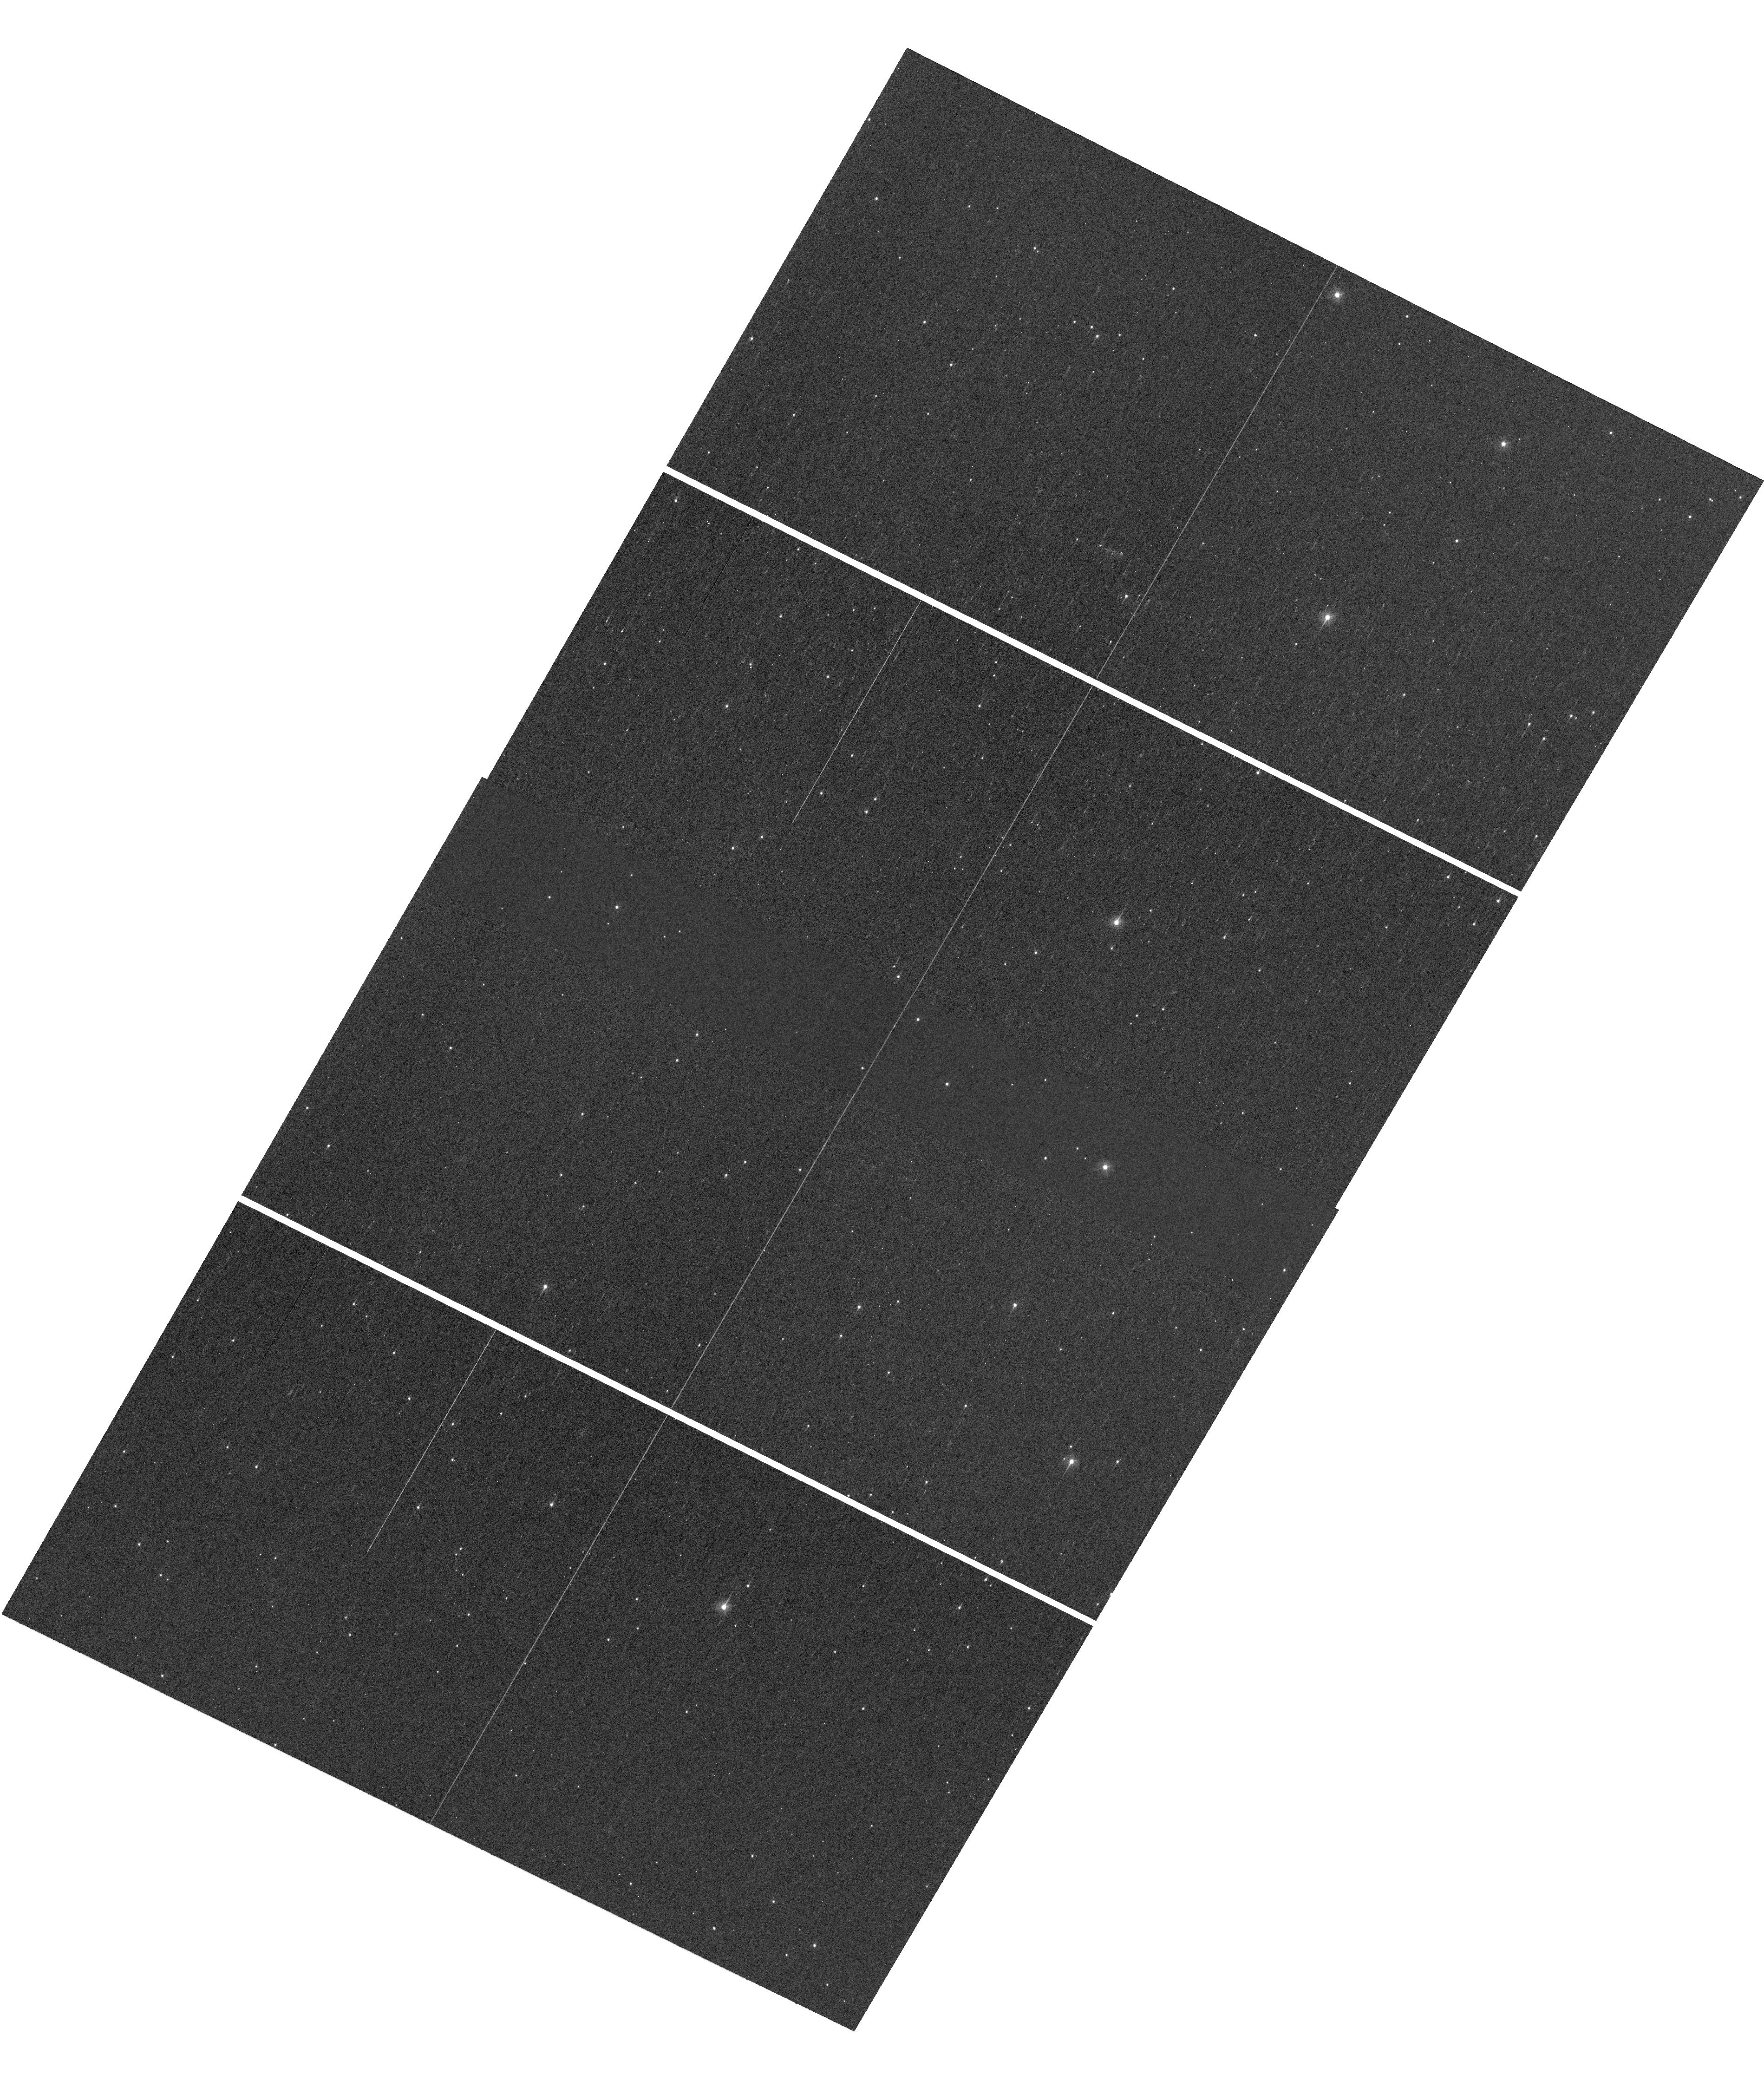
Target: M4
Instrument: WFC3/UVIS
Filter: F336W
Exposure: 2 min
Observation ID: hst_16277_01_wfc3_uvis_f336w_ie9y01

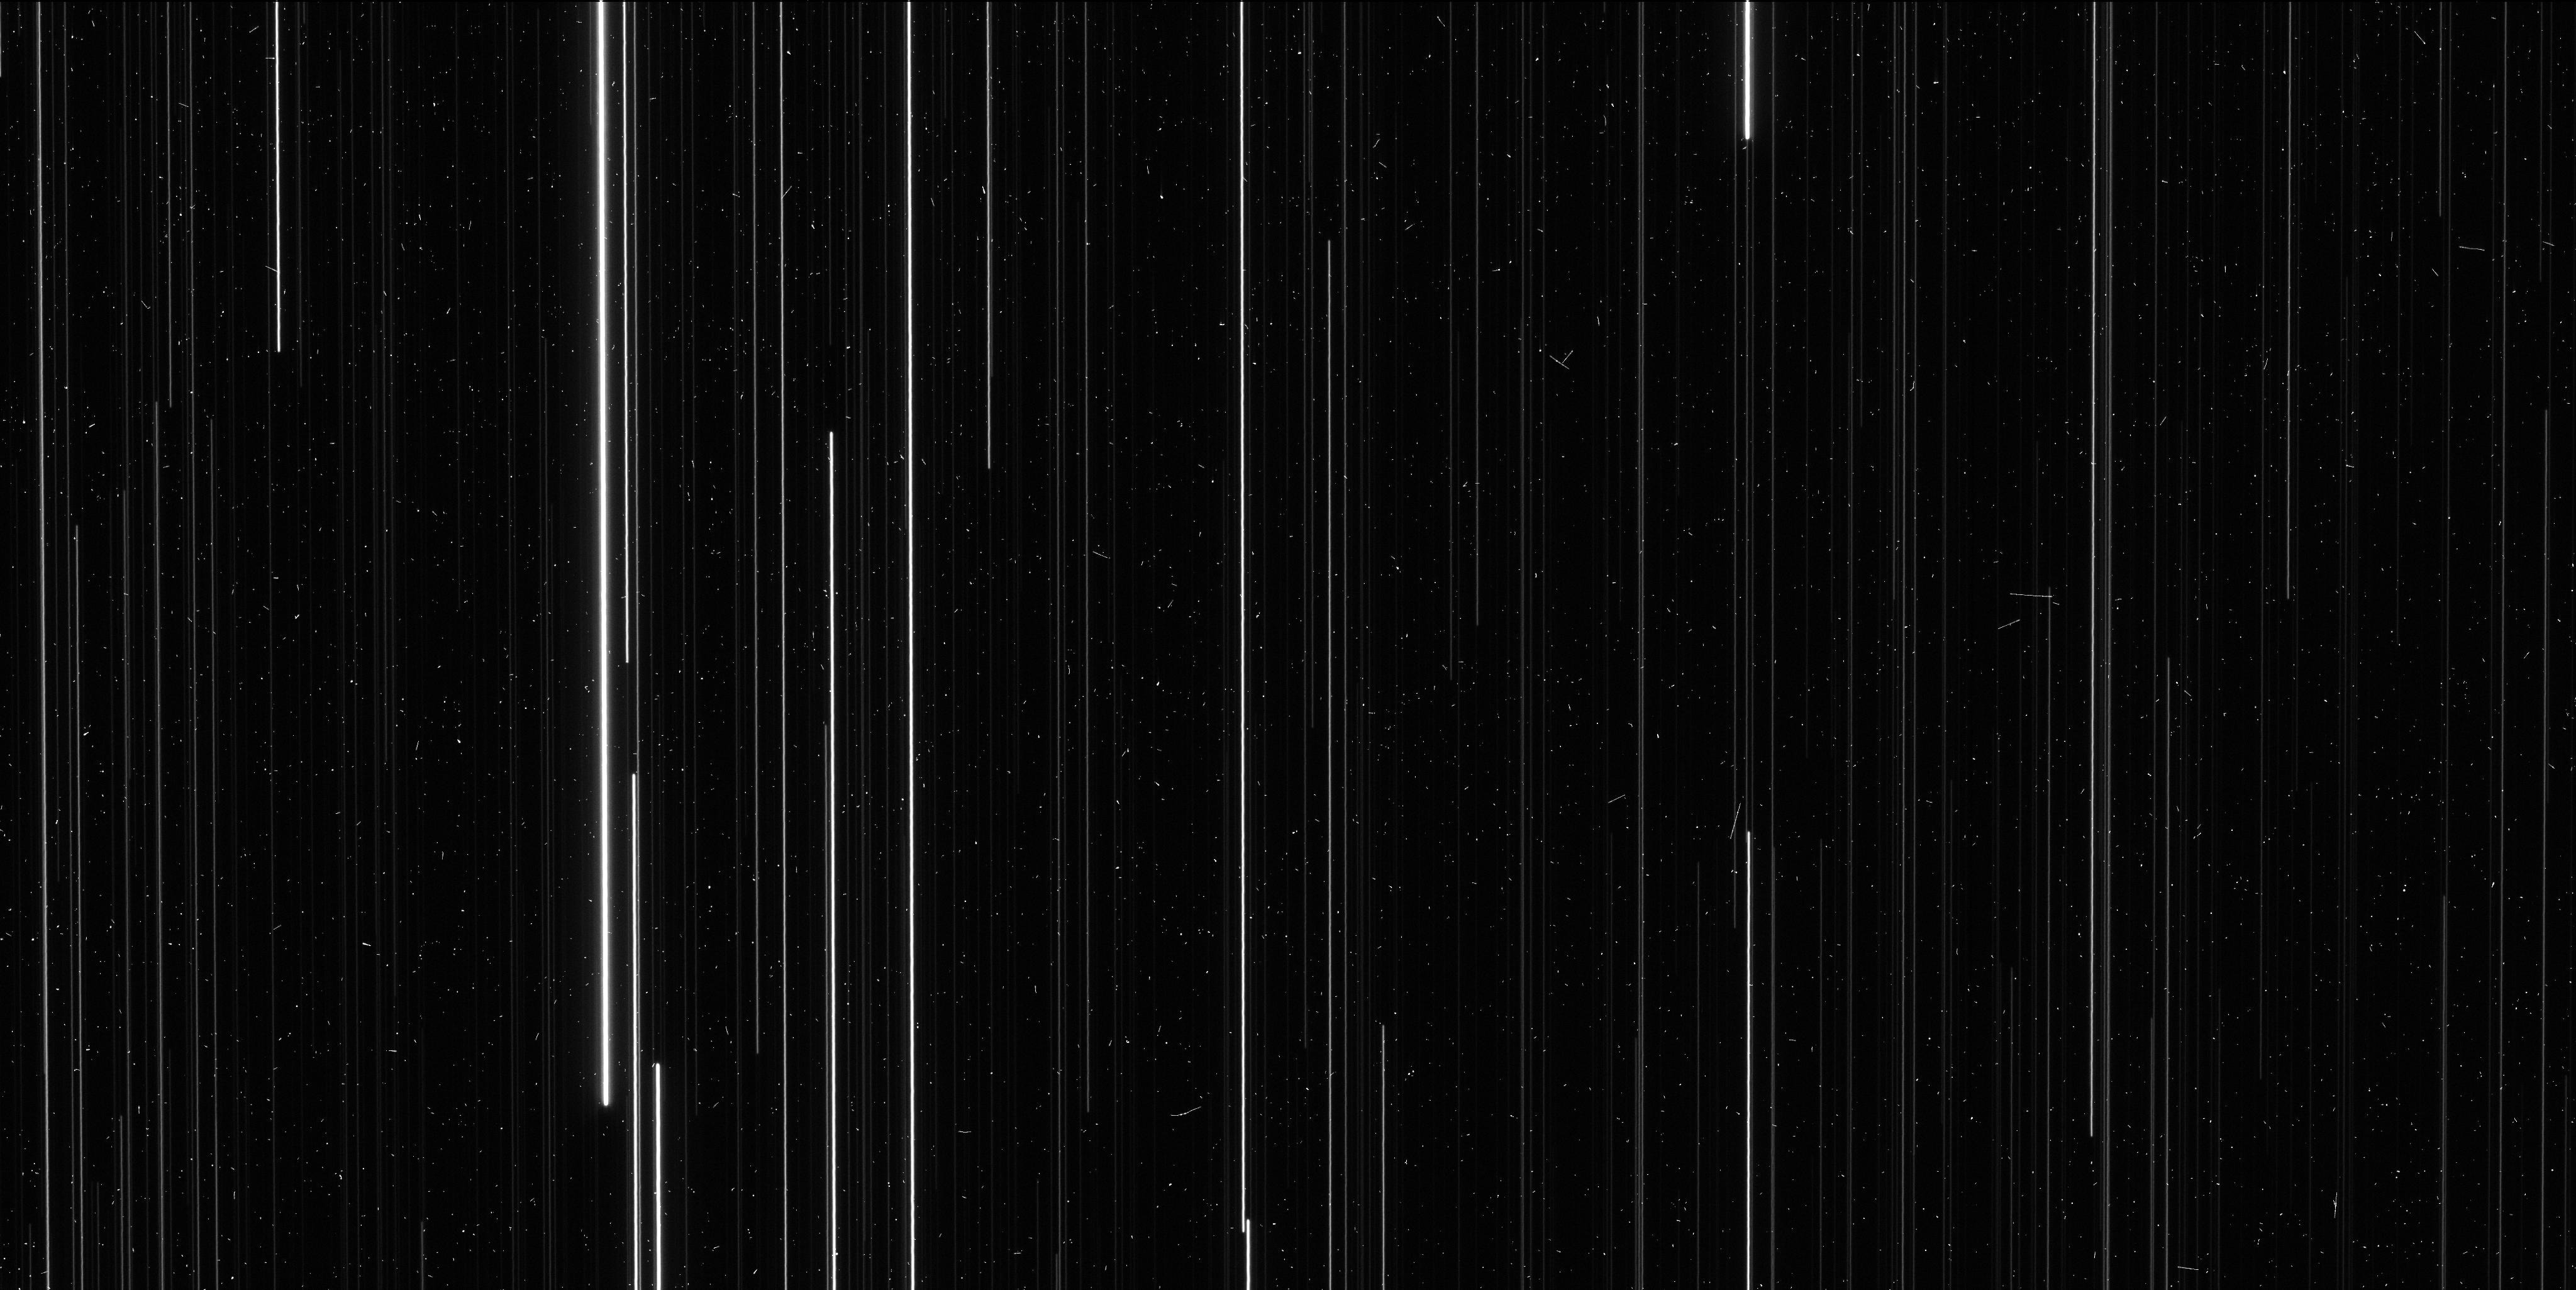
Target: M4
Instrument: WFC3/UVIS
Filter: F606W
Exposure: 6 min
Observation ID: ie9y01hoq

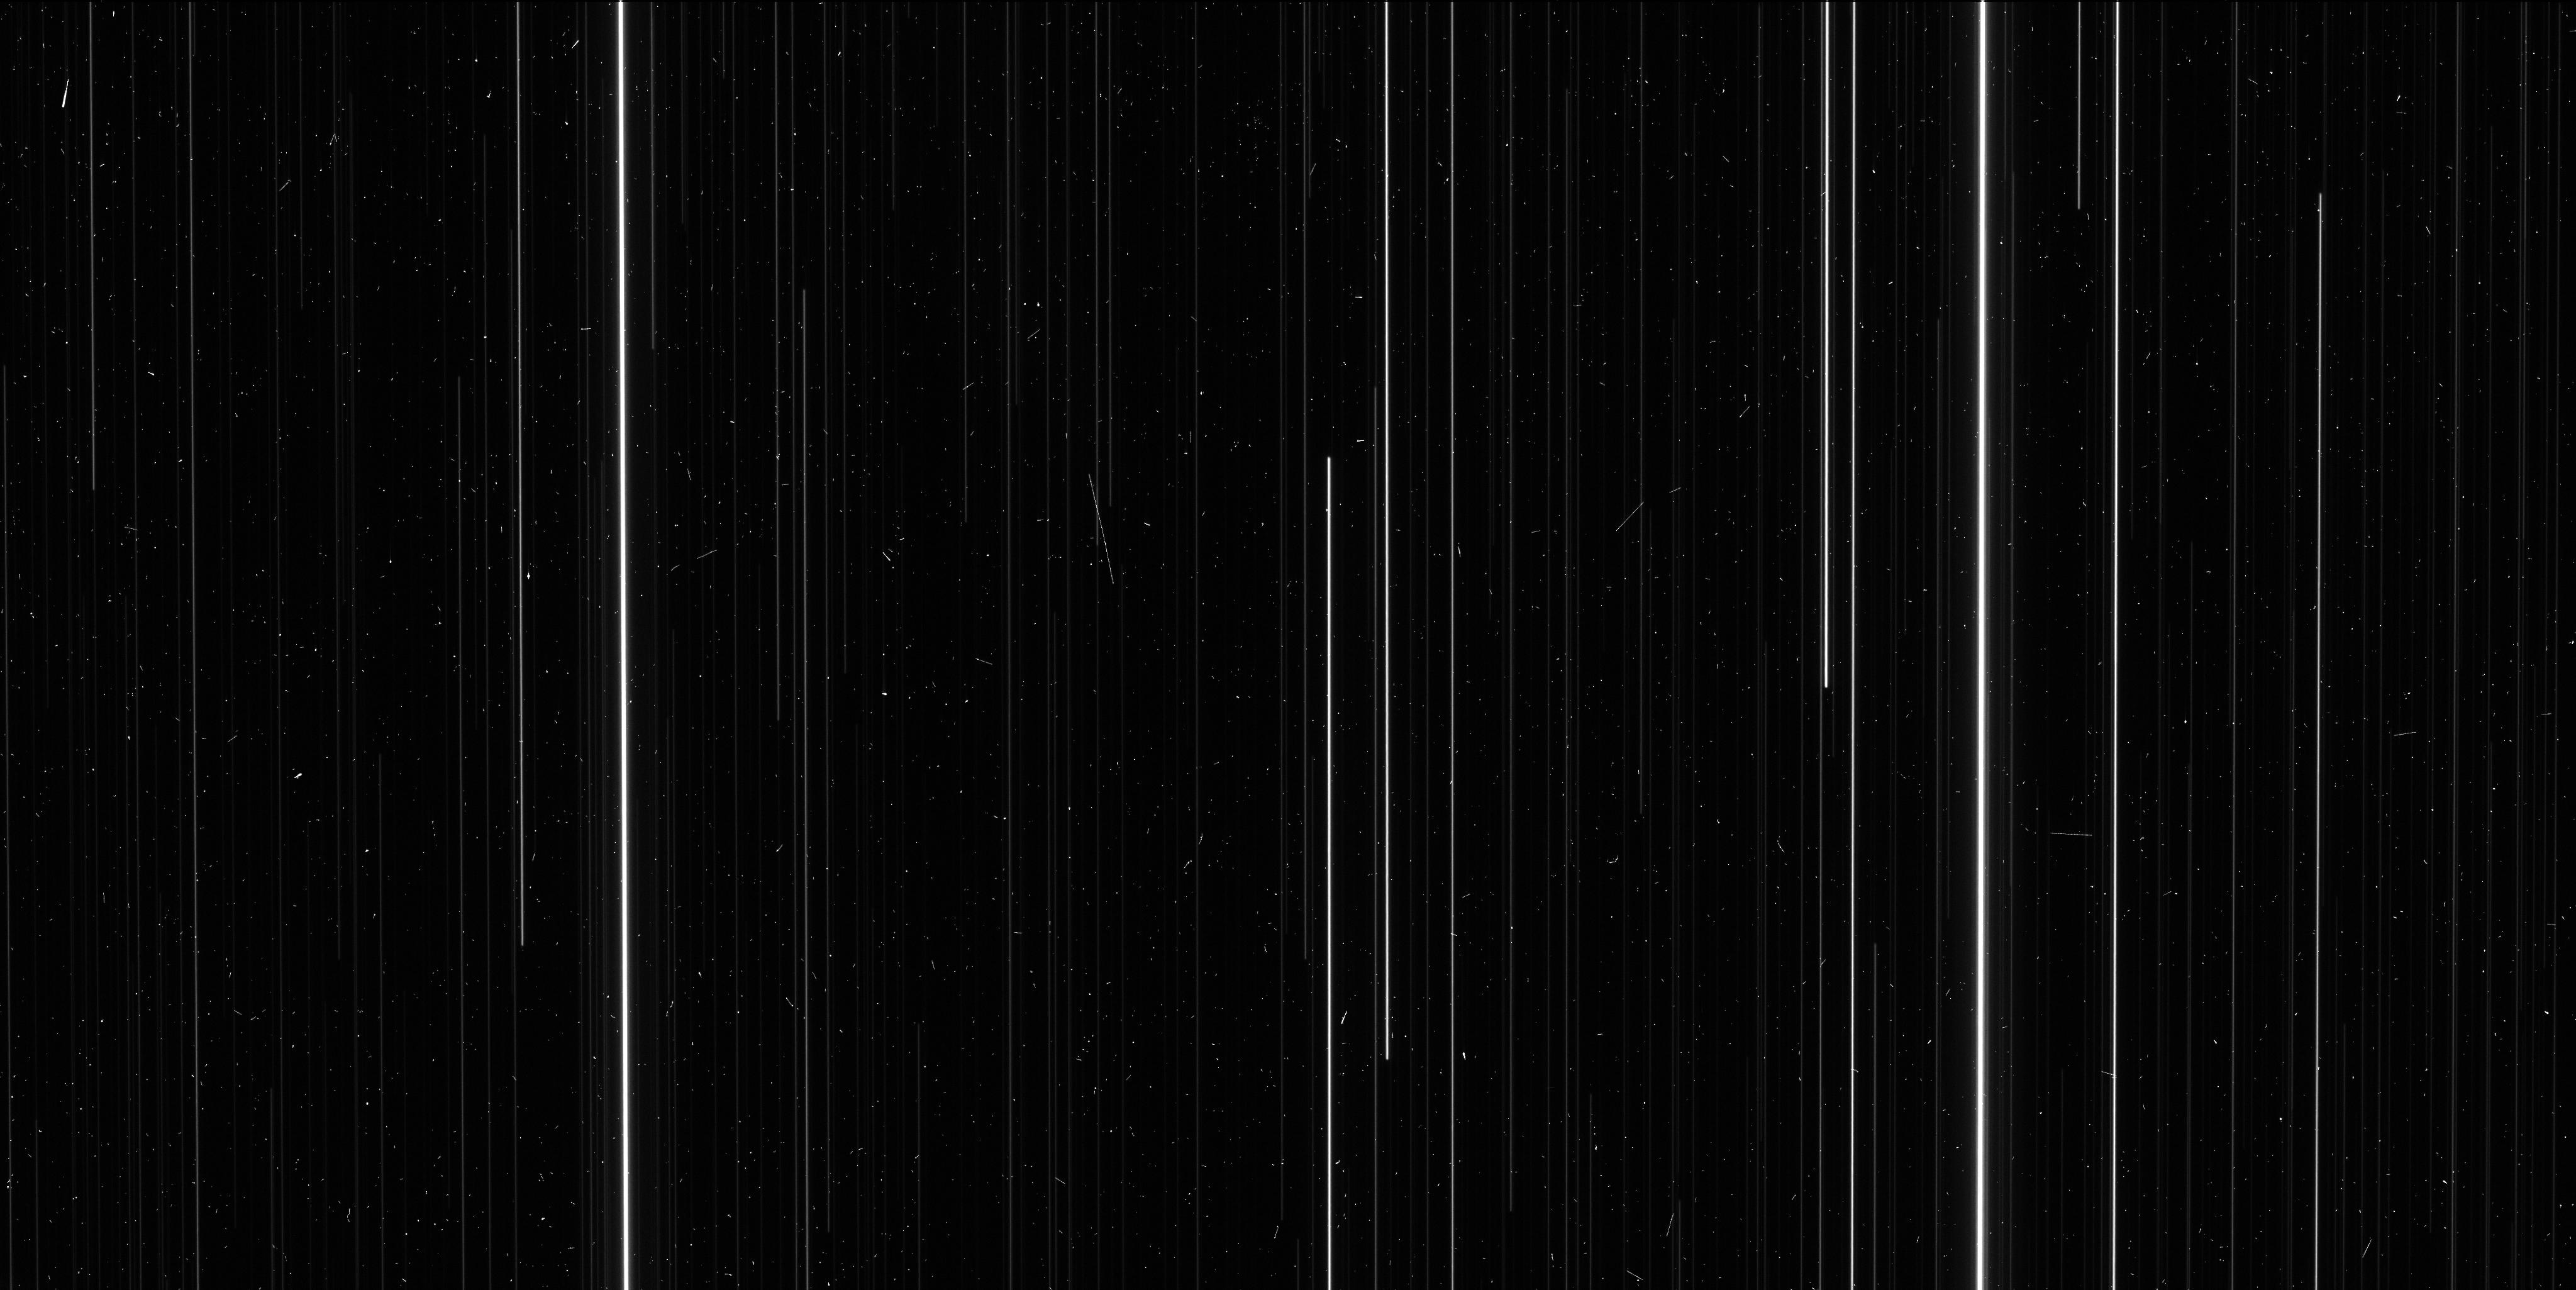
Target: M4
Instrument: WFC3/UVIS
Filter: F606W
Exposure: 6 min
Observation ID: ie9y03jdq

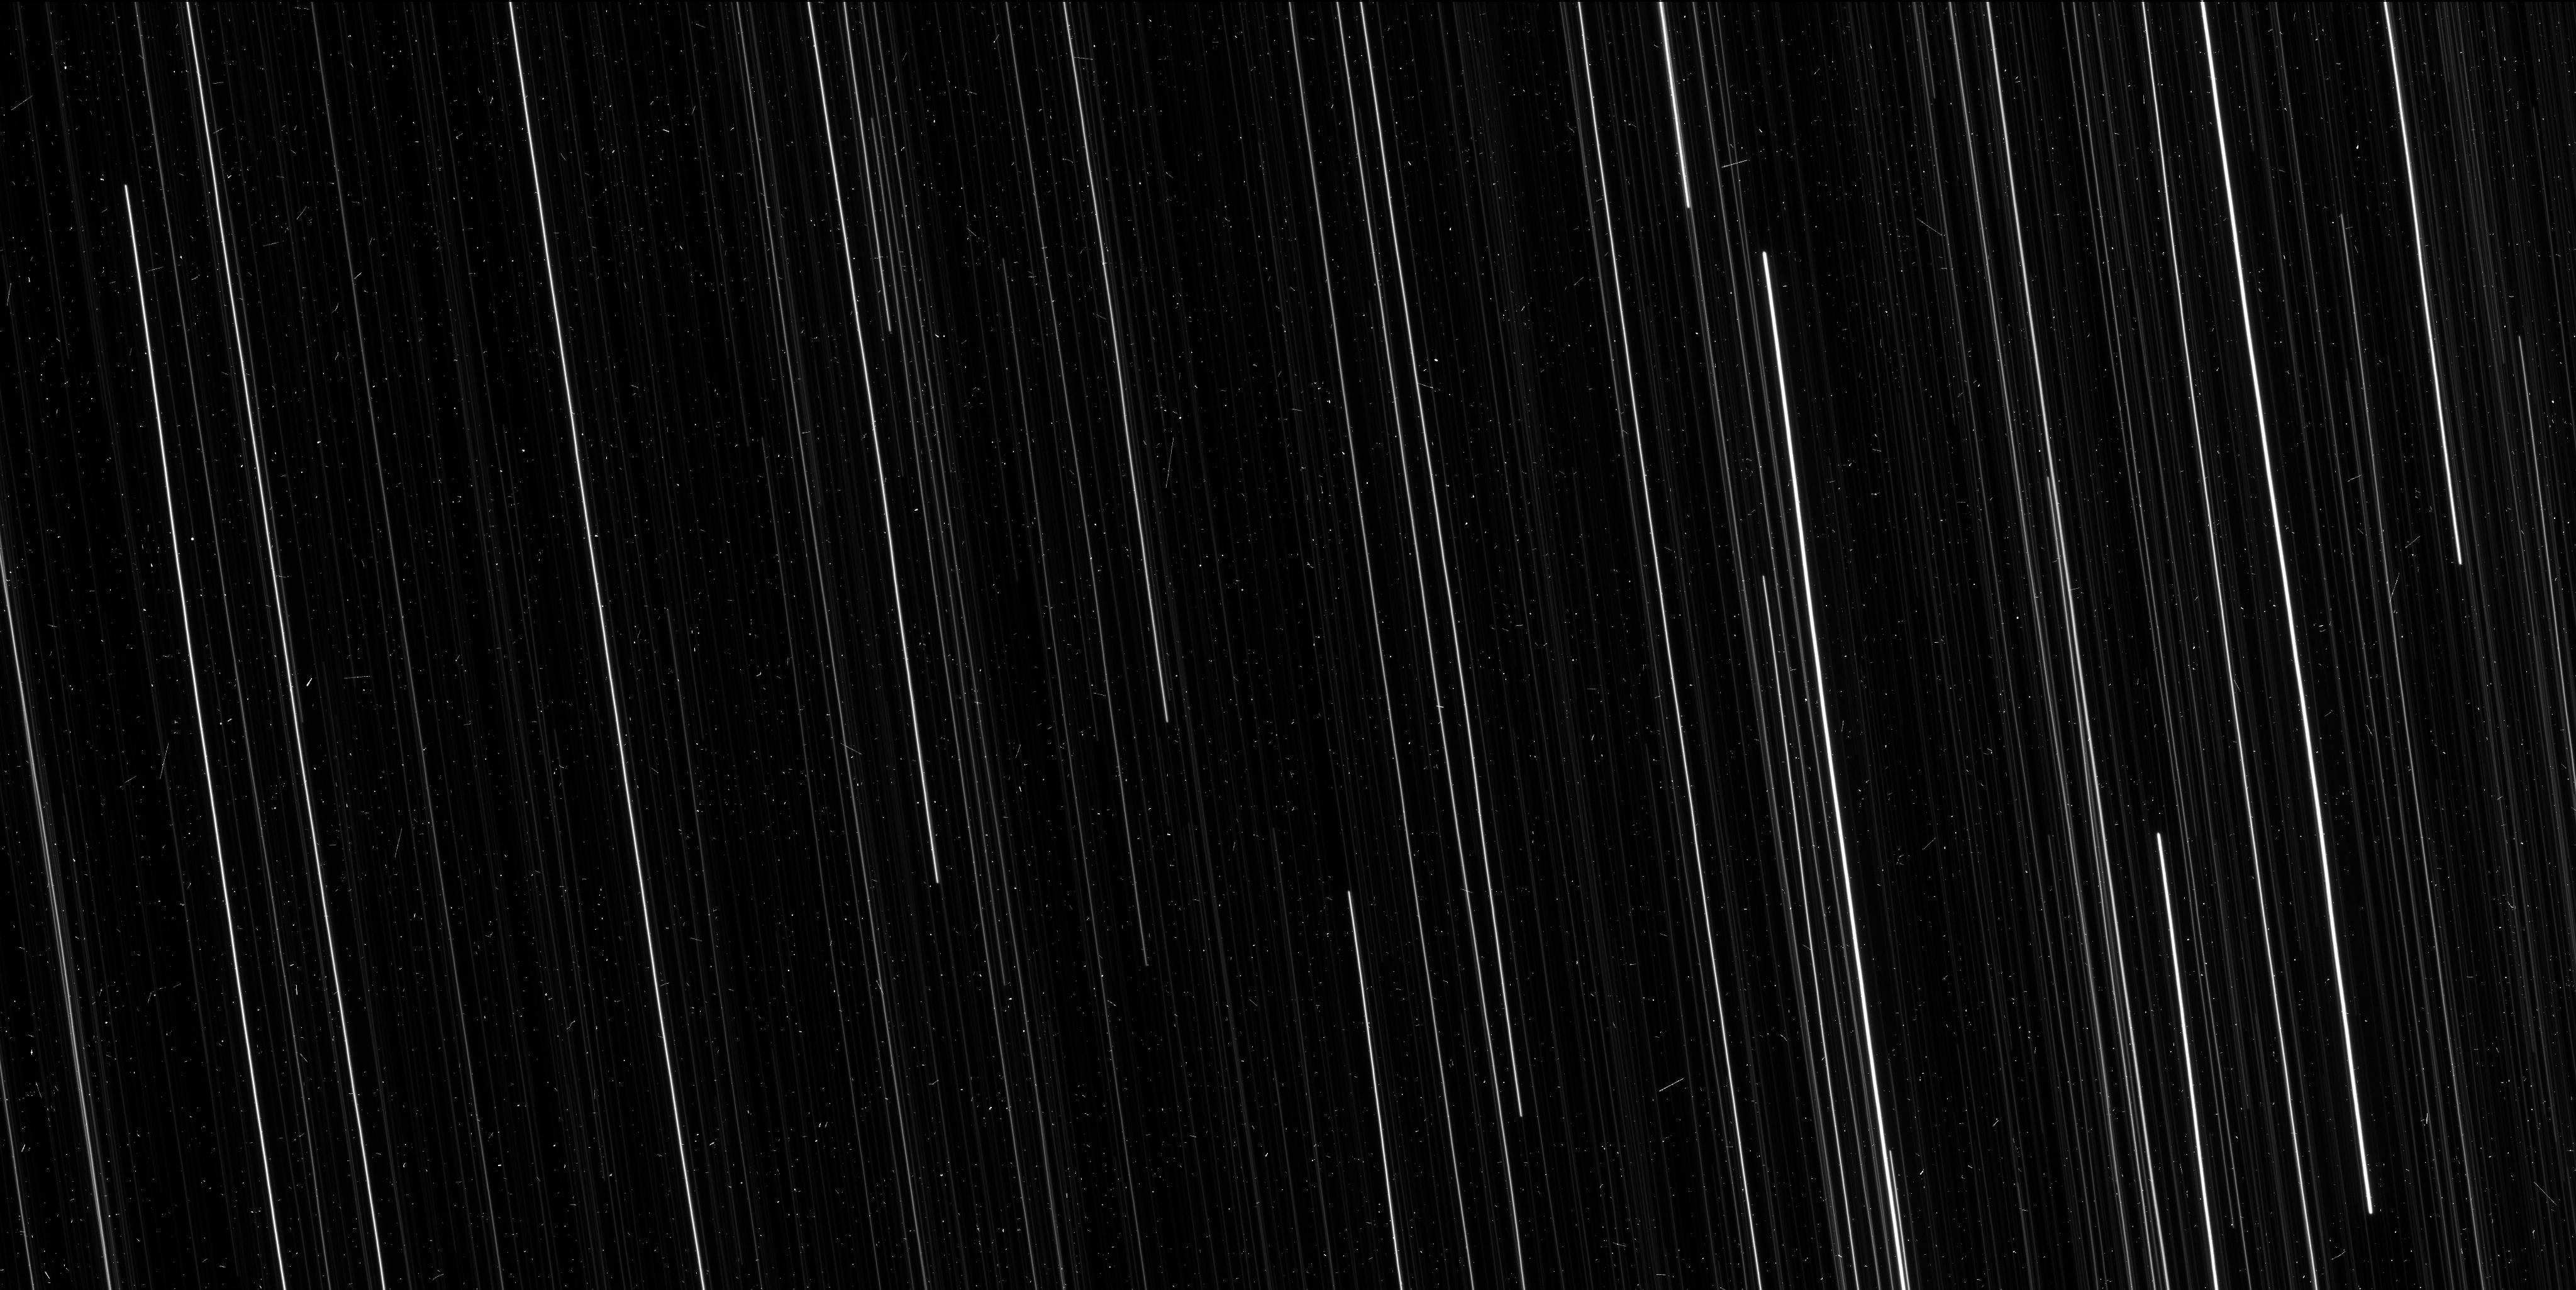
Target: M4
Instrument: WFC3/UVIS
Filter: F606W
Exposure: 6 min
Observation ID: ie9y02q9q

Completing the HST Parallax Legacy: M4 (PI: Brown, Thomas M.)

There are only two globular clusters where a modest investment of HST time can yield a high-precision measurement of trigonometric parallax: NGC6397 and M4. The parallax to NGC6397 has been measured successfully with HST to 2% uncertainty. An important HST legacy would be the completion of this pair, by measuring the M4 parallax while HST can still do so. In the context of the Galaxy's globular cluster system, these two clusters are complementary. NGC6397 is ancient (13 Gyr) and metal-poor ([Fe/H]=-2.02), while M4 is younger (11.5 Gyr) and of intermediate metallicity ([Fe/H]=-1.15). NGC6397 is a frequent fiducial for stellar population models, while M4 hosts a rich set of RR Lyrae stars that can be used to better calibrate the period-luminosity relationship. The utility of each cluster as a population template and calibrator depends critically upon the distance uncertainties. The scarcity of population anchors in this regime is in contrast to the parameter space at younger ages (< 10 Gyr) and higher metallicities ([Fe/H] > -1), where many open clusters have high-precision parallaxes. In a broader context, these two clusters represent an essential independent check on the parallaxes from the Gaia mission, which currently suffer from significant systematic errors on global, intermediate (20 degrees), and small (1 degree) scales, hampering distances to the Galaxy's globular clusters. If these errors are eventually resolved, HST parallaxes to globular clusters, independent of Gaia with distinct methodology, will provide an important validation. The observations we propose here will help anchor the distances to the entire globular cluster system of the Milky Way.